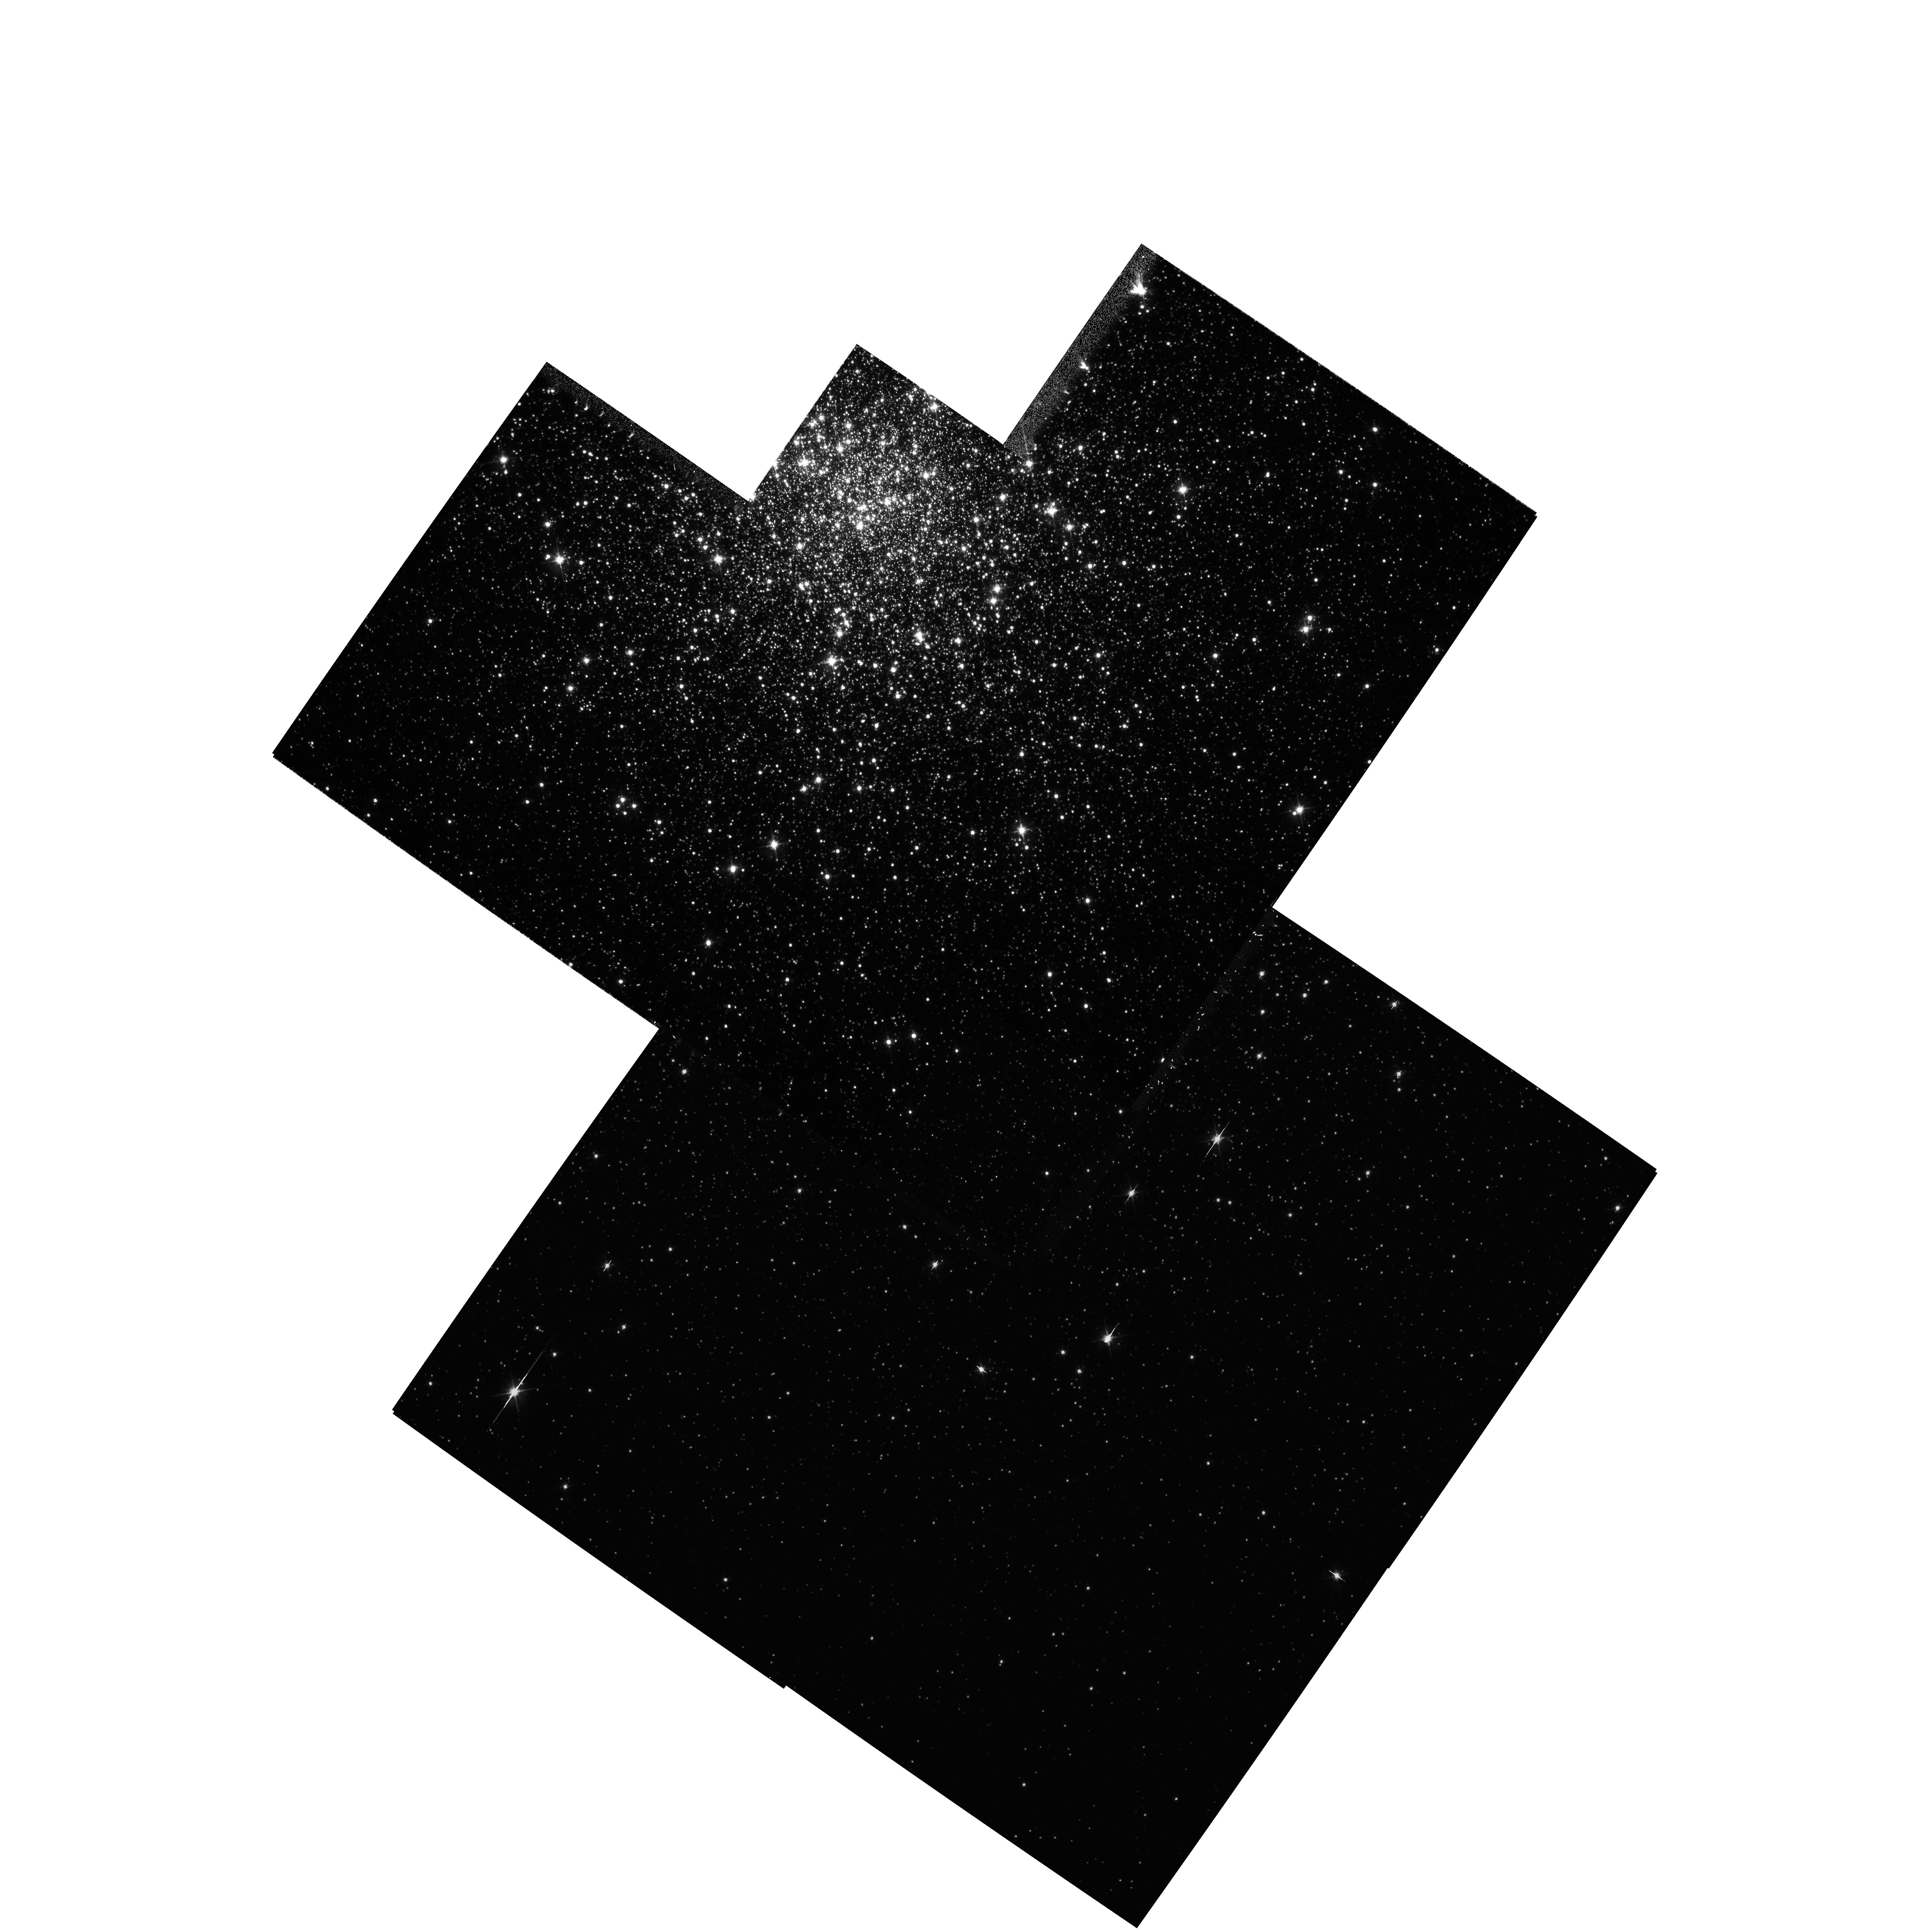
Target: NGC6341
Instrument: WFPC2/PC
Filter: F555W
Exposure: 44 min
Observation ID: hst_5969_01_wfpc2_pc_f555w_u2z501

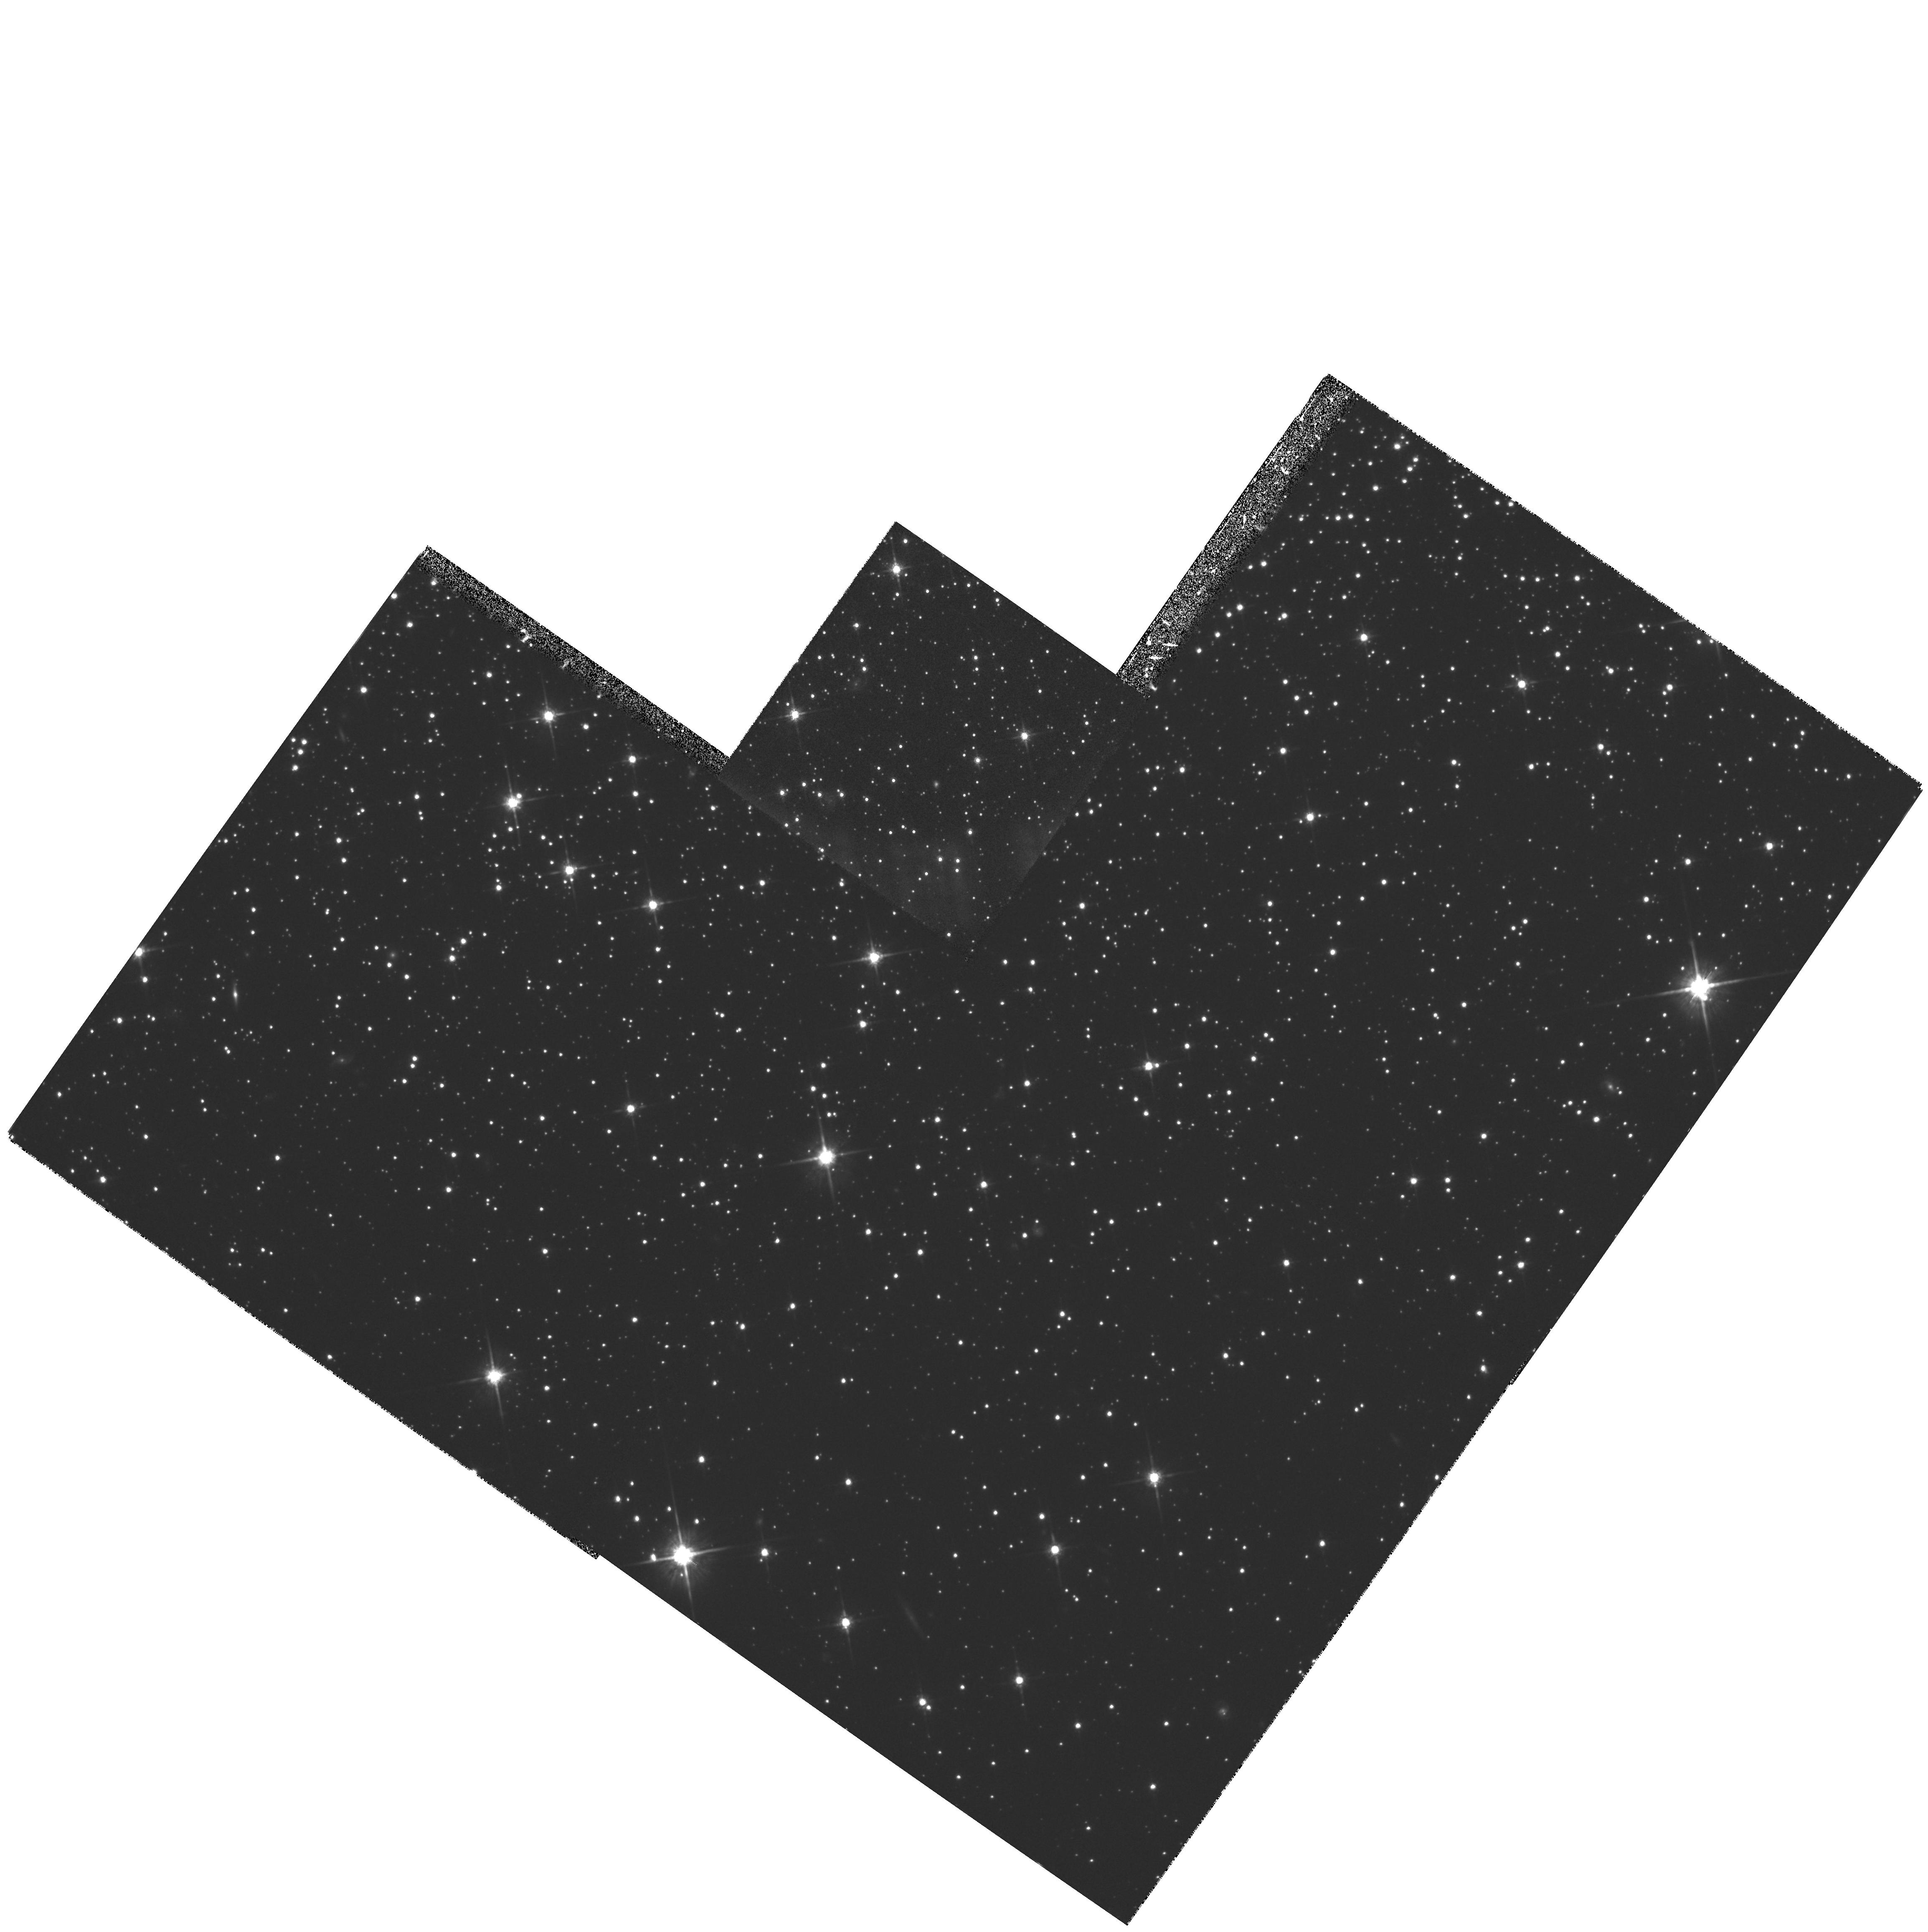
Target: NGC6341
Instrument: WFPC2/PC
Filter: F814W
Exposure: 30 min
Observation ID: hst_5969_a1_wfpc2_pc_f814w_u2z5a1

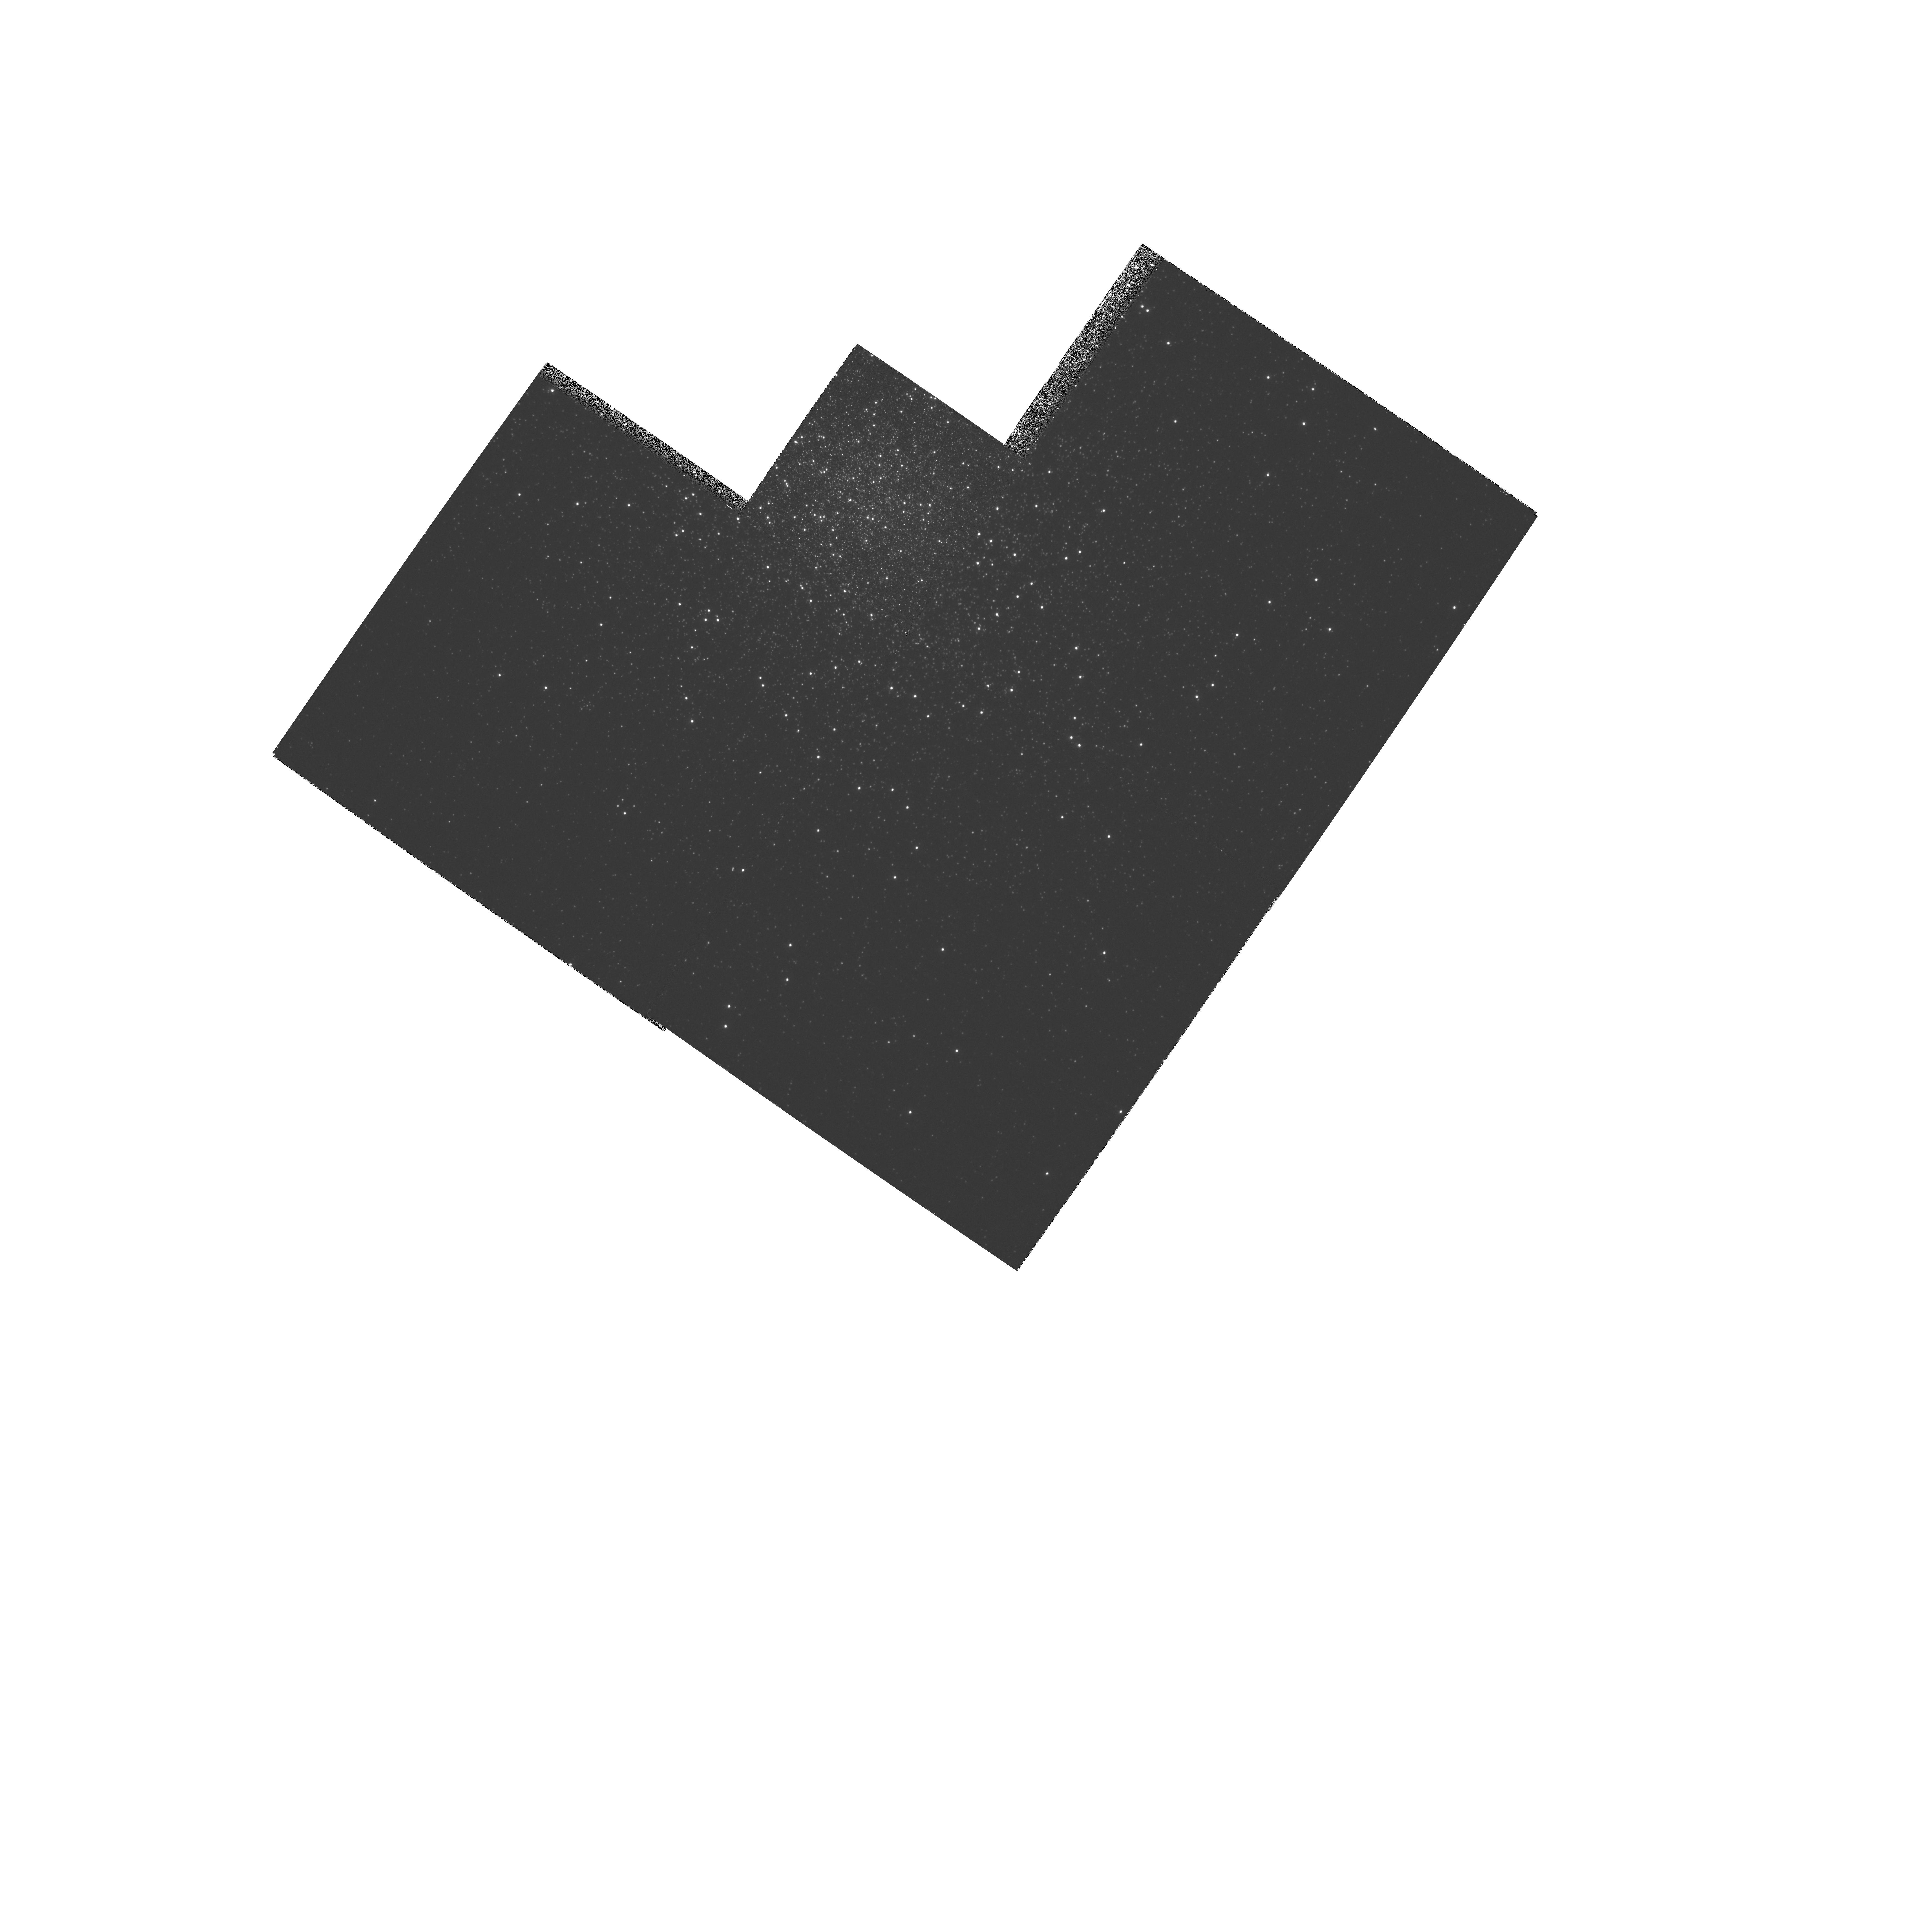
Target: NGC6341
Instrument: WFPC2/PC
Filter: F255W
Exposure: 37 min
Observation ID: hst_5969_01_wfpc2_pc_f255w_u2z501

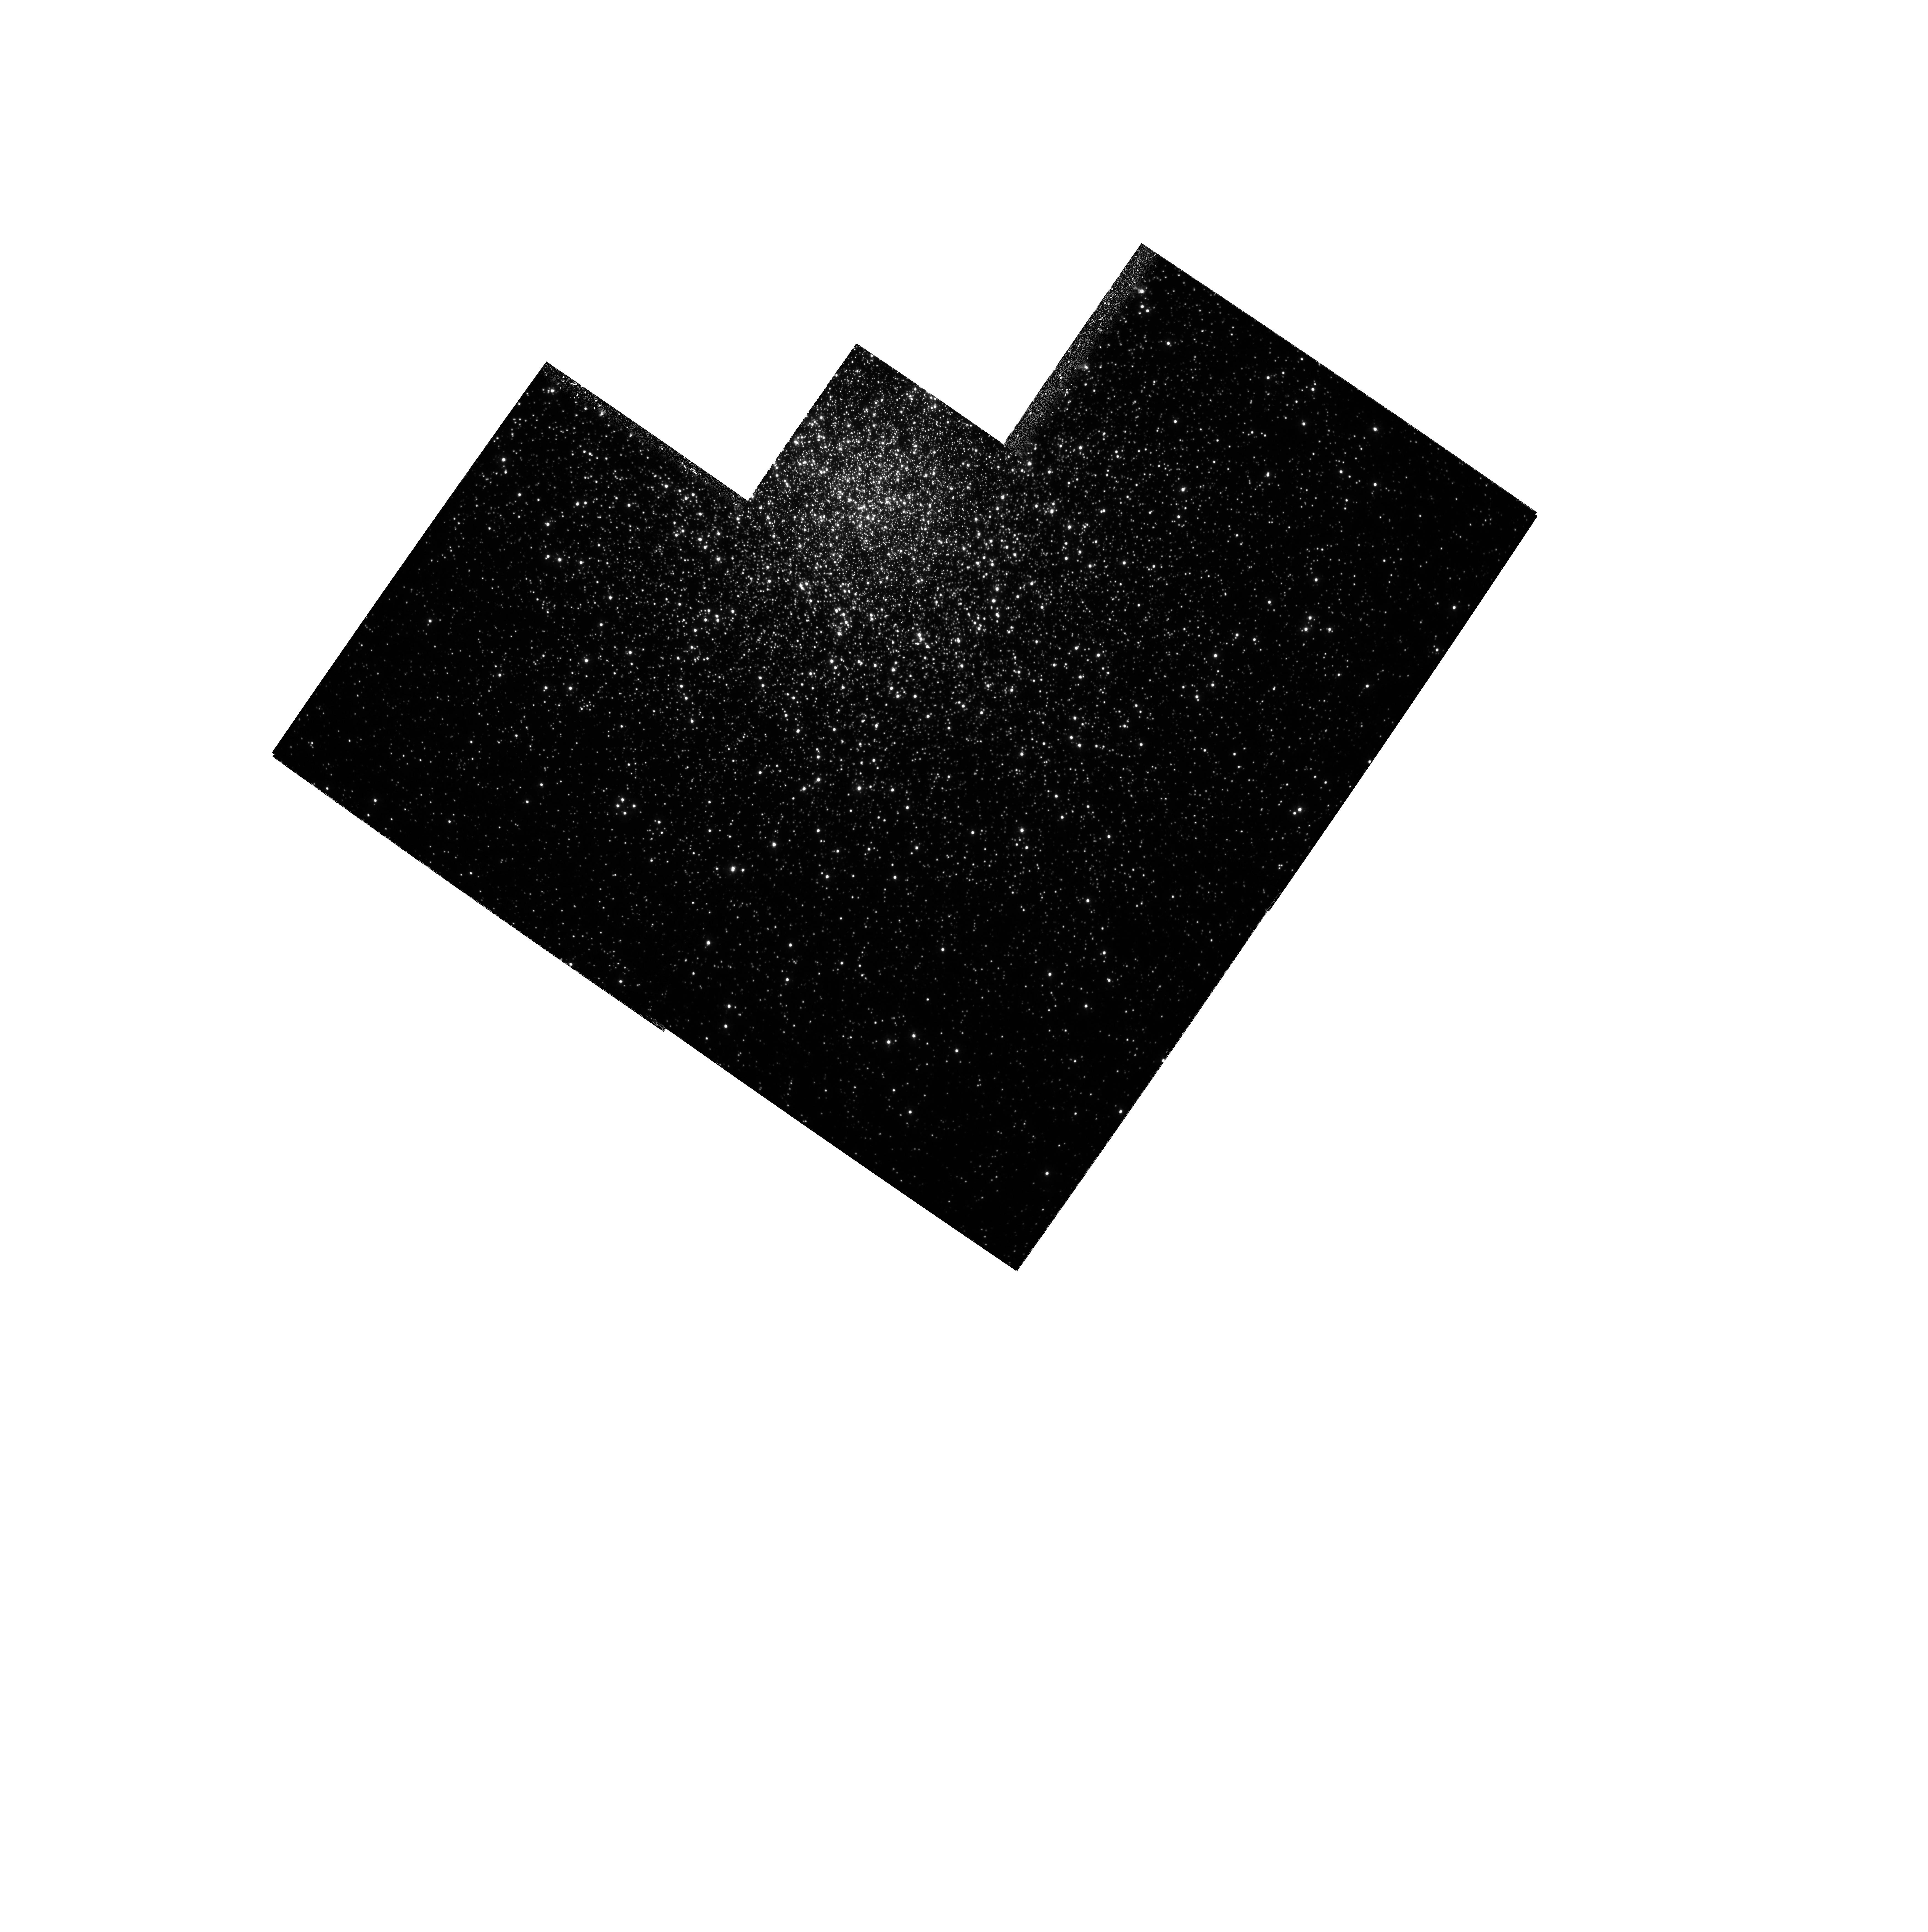
Target: NGC6341
Instrument: WFPC2/PC
Filter: F336W
Exposure: 1.1 h
Observation ID: hst_5969_01_wfpc2_pc_f336w_u2z501

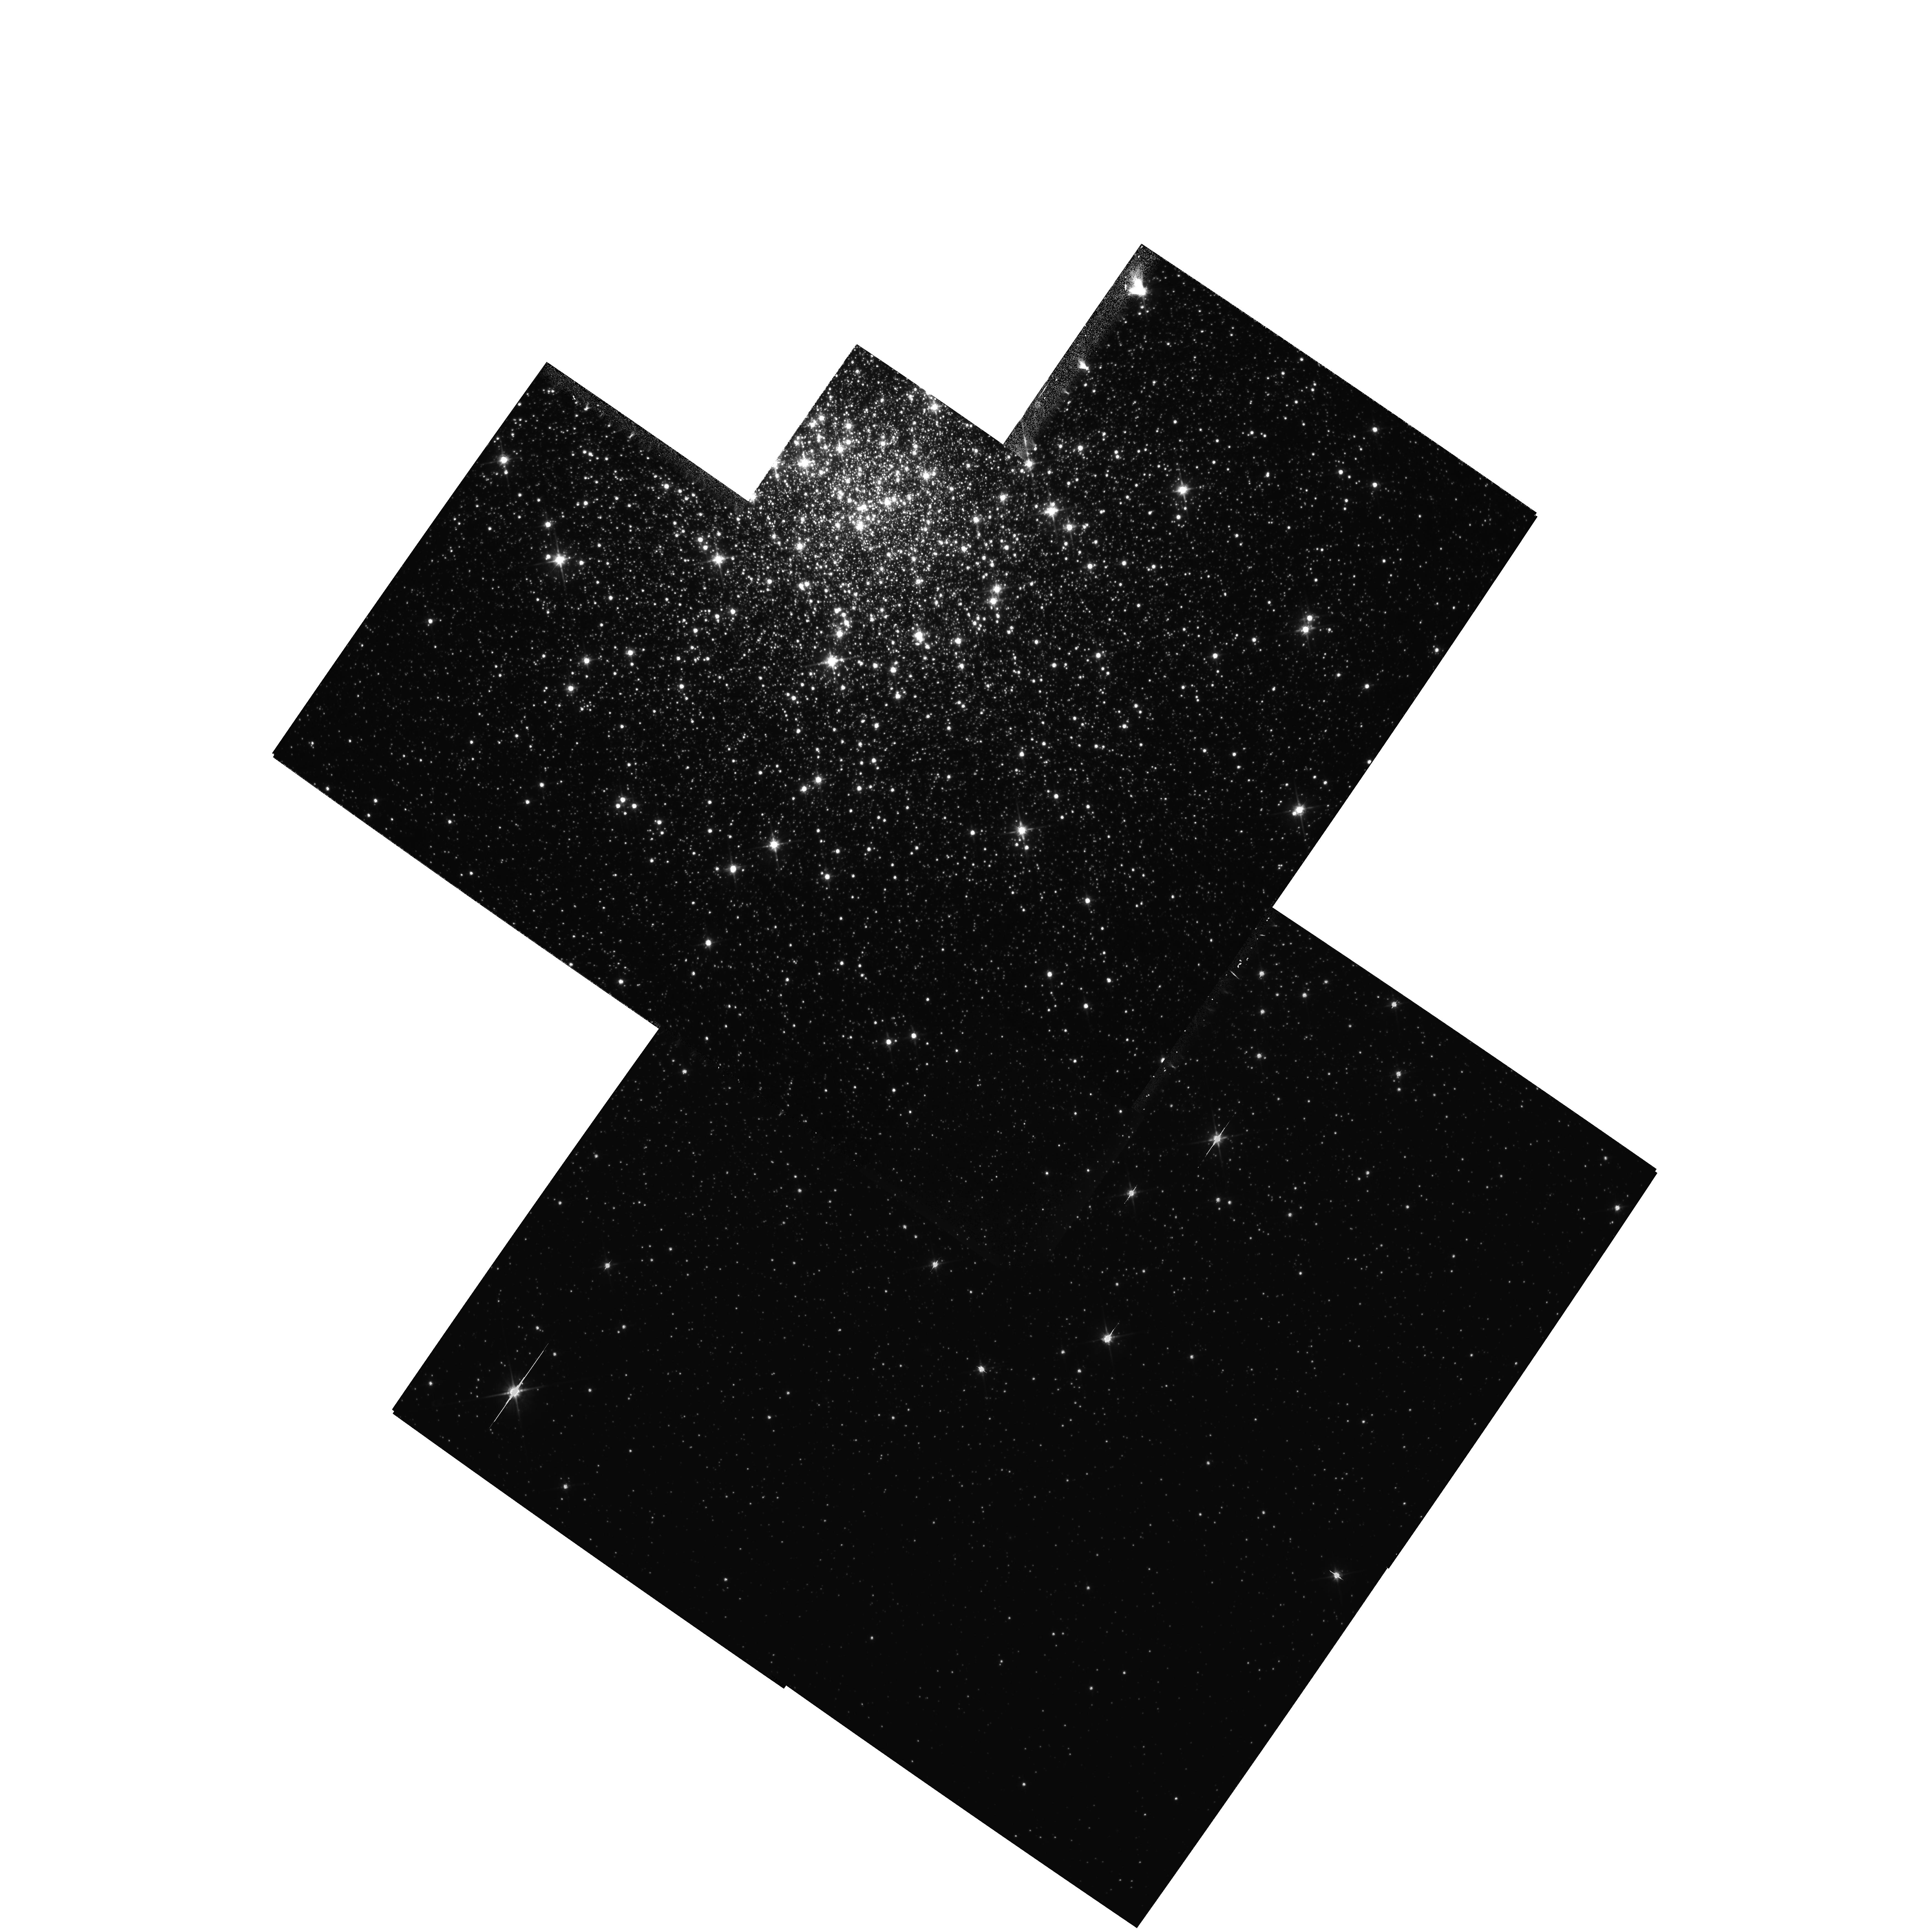
Target: NGC6341
Instrument: WFPC2/PC
Filter: F814W
Exposure: 47 min
Observation ID: hst_5969_01_wfpc2_pc_f814w_u2z501

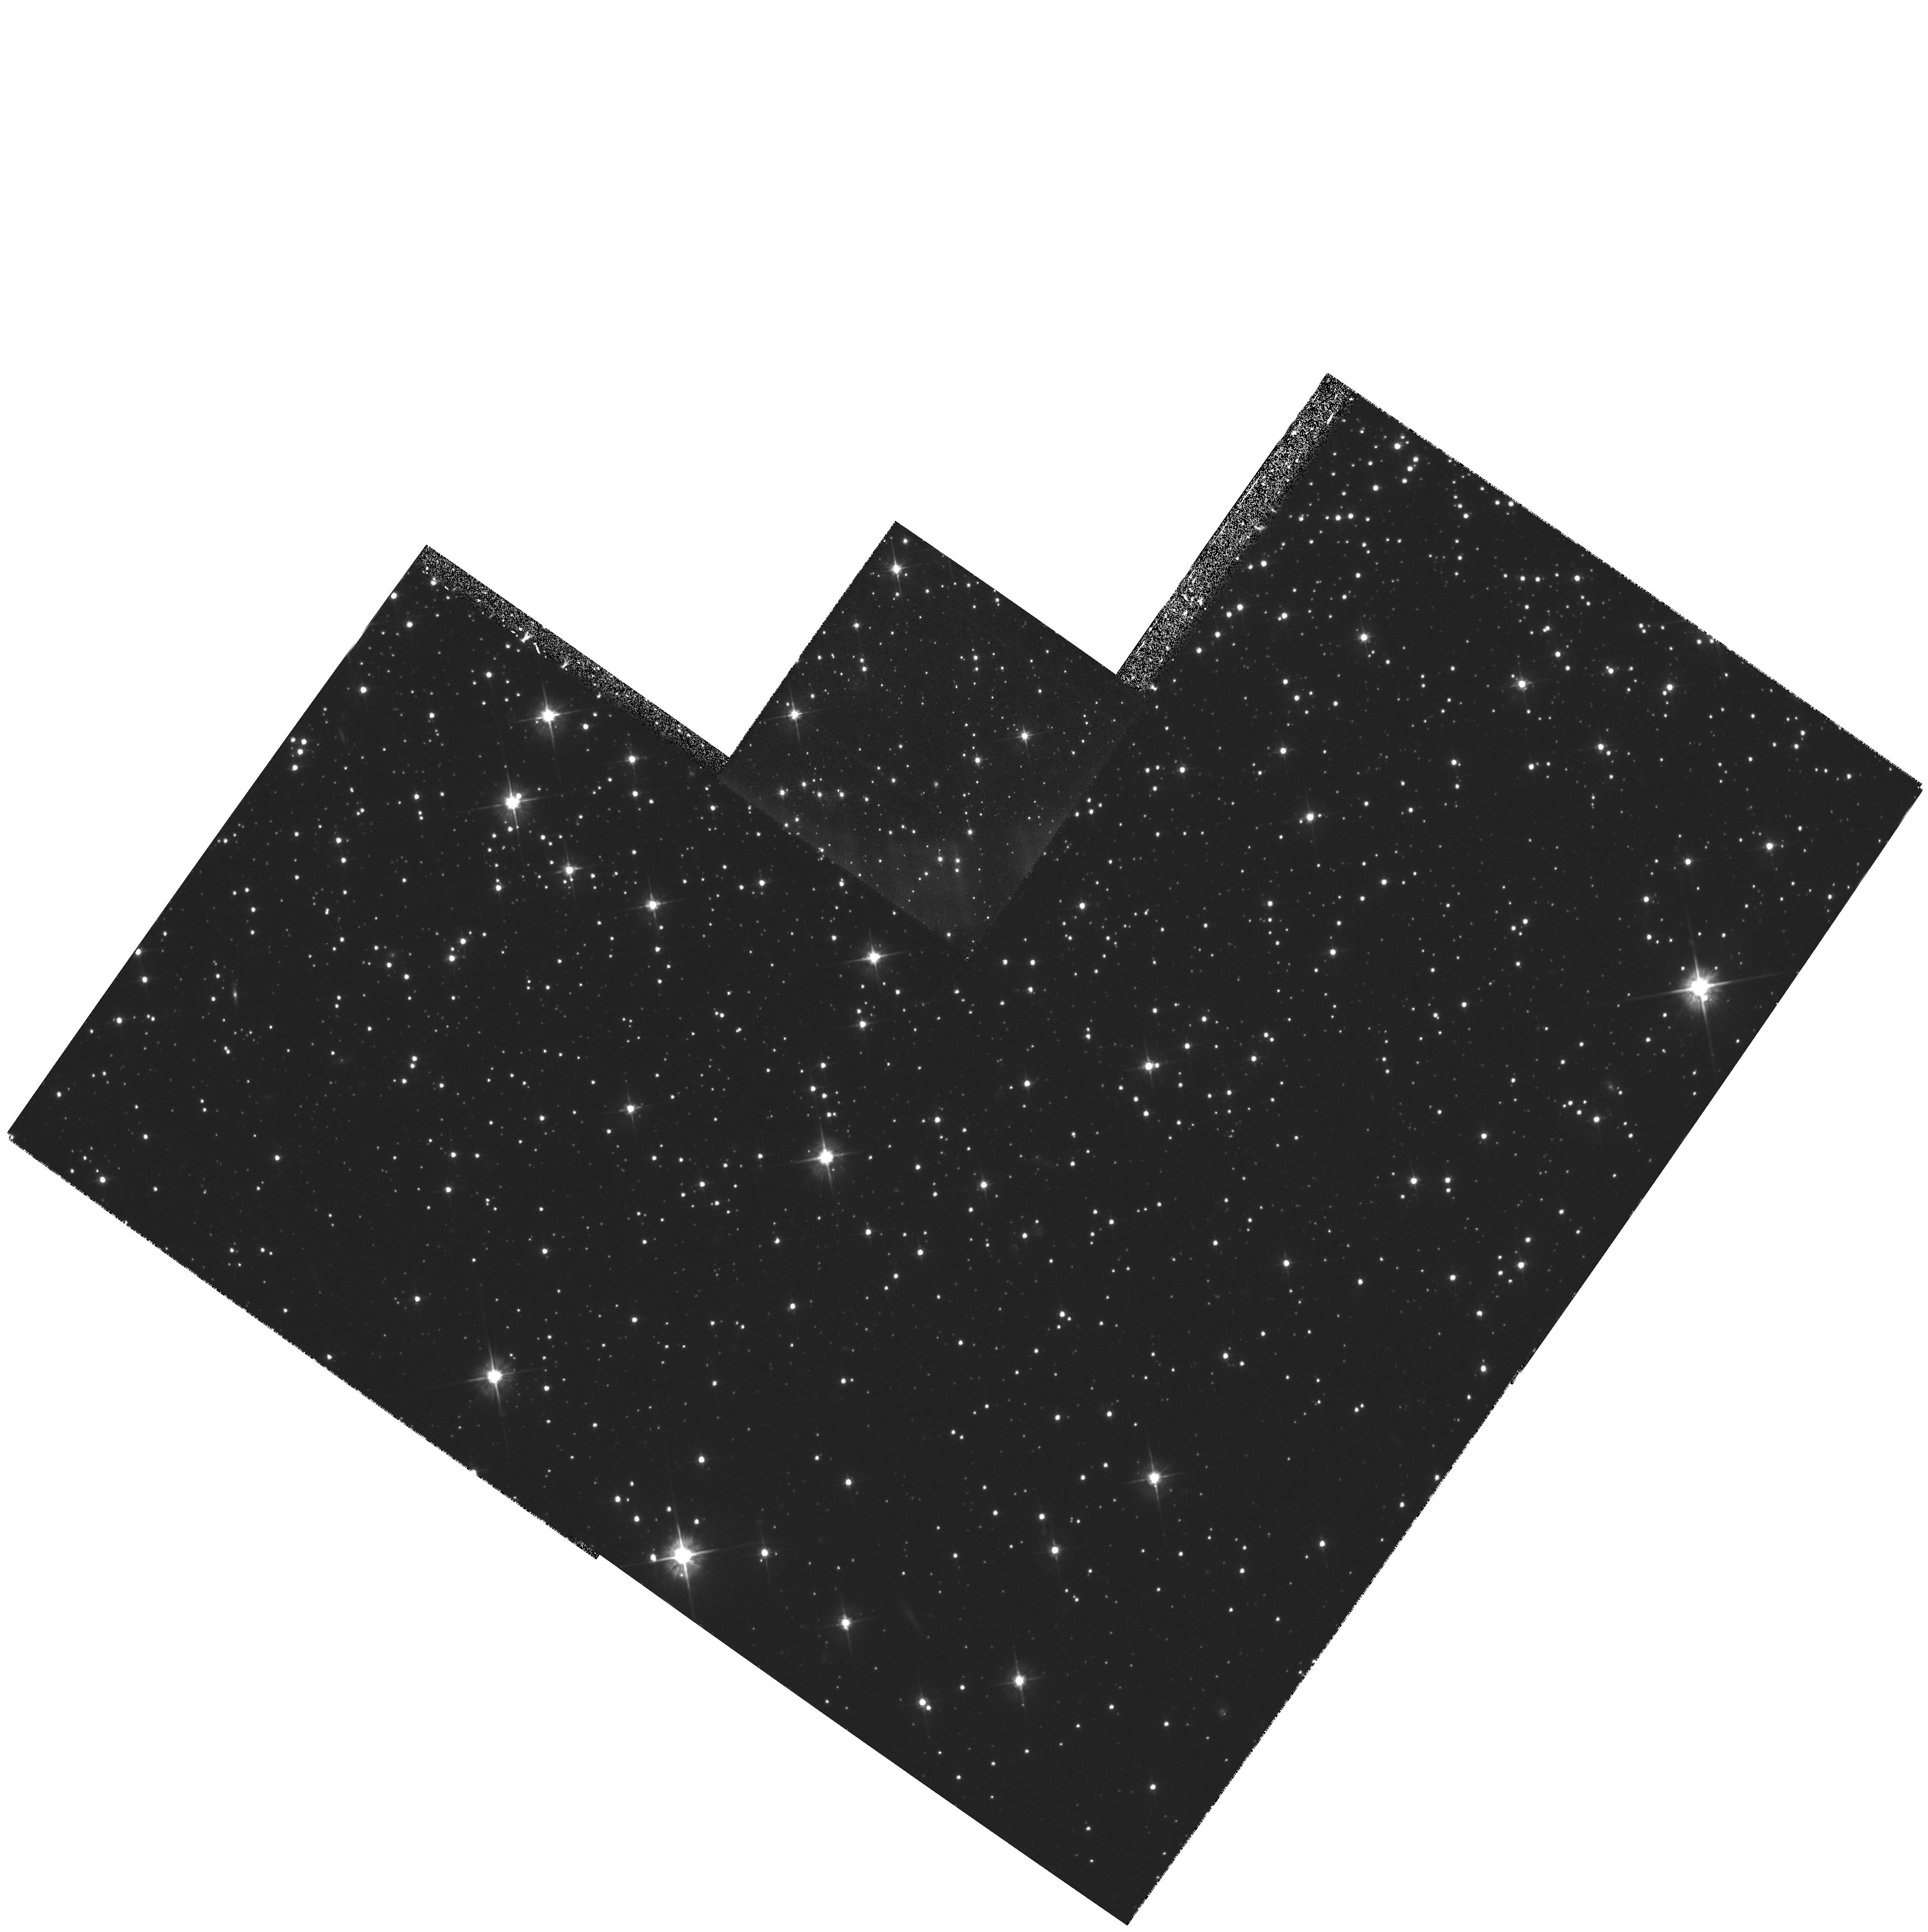
Target: NGC6341
Instrument: WFPC2/PC
Filter: F555W
Exposure: 38 min
Observation ID: hst_5969_a1_wfpc2_pc_f555w_u2z5a1

Large Population Studies of Globular Clusters (PI: Fusi Pecci, Flavio)

Our long term goal is to obtain very accurate photometric data of a complete sample of Post-Main Sequence (PMS) stars over the entire area of the cluster for a sample of ``prototype'' Galactic Globular Cluster (GGCs). During Cycle 4, 6 hours have been allocated to this program for observing the intermediate metallicity GGC M3. With the present program we shall take WFPC2 observations (in UV, U, V, and I bands) of M92, a very low metallicity GGC. The acquisition of a complete sample of PMS stars will allow us to construct Luminosity Functions (LFs) of stars in any PMS phase. LFs are the most powerful observable tool for testing stellar evolutionary models (e.g. the accuracy of the input physics, the reliability of canonical assumptions, etc.) and have useful applications in several areas, providing, e.g., the most accurate check of the ``stellar clock'' used in dating globular clusters. Our large samples also survey very fast evolutionary and rare (trace) stellar types (e.g. UV-bright stars, blue stragglers, binaries) along with their radial distributions, which will provide fundamental information for internal cluster dynamics and for the origin of UV light from elliptical galaxies. In addition, a pair of very deep exposures in V,I will be taken at two external positions, where the crowding is less severe. These will be used to study the faint end of the luminosity and mass functions of main sequence stars as a function of radial distance.